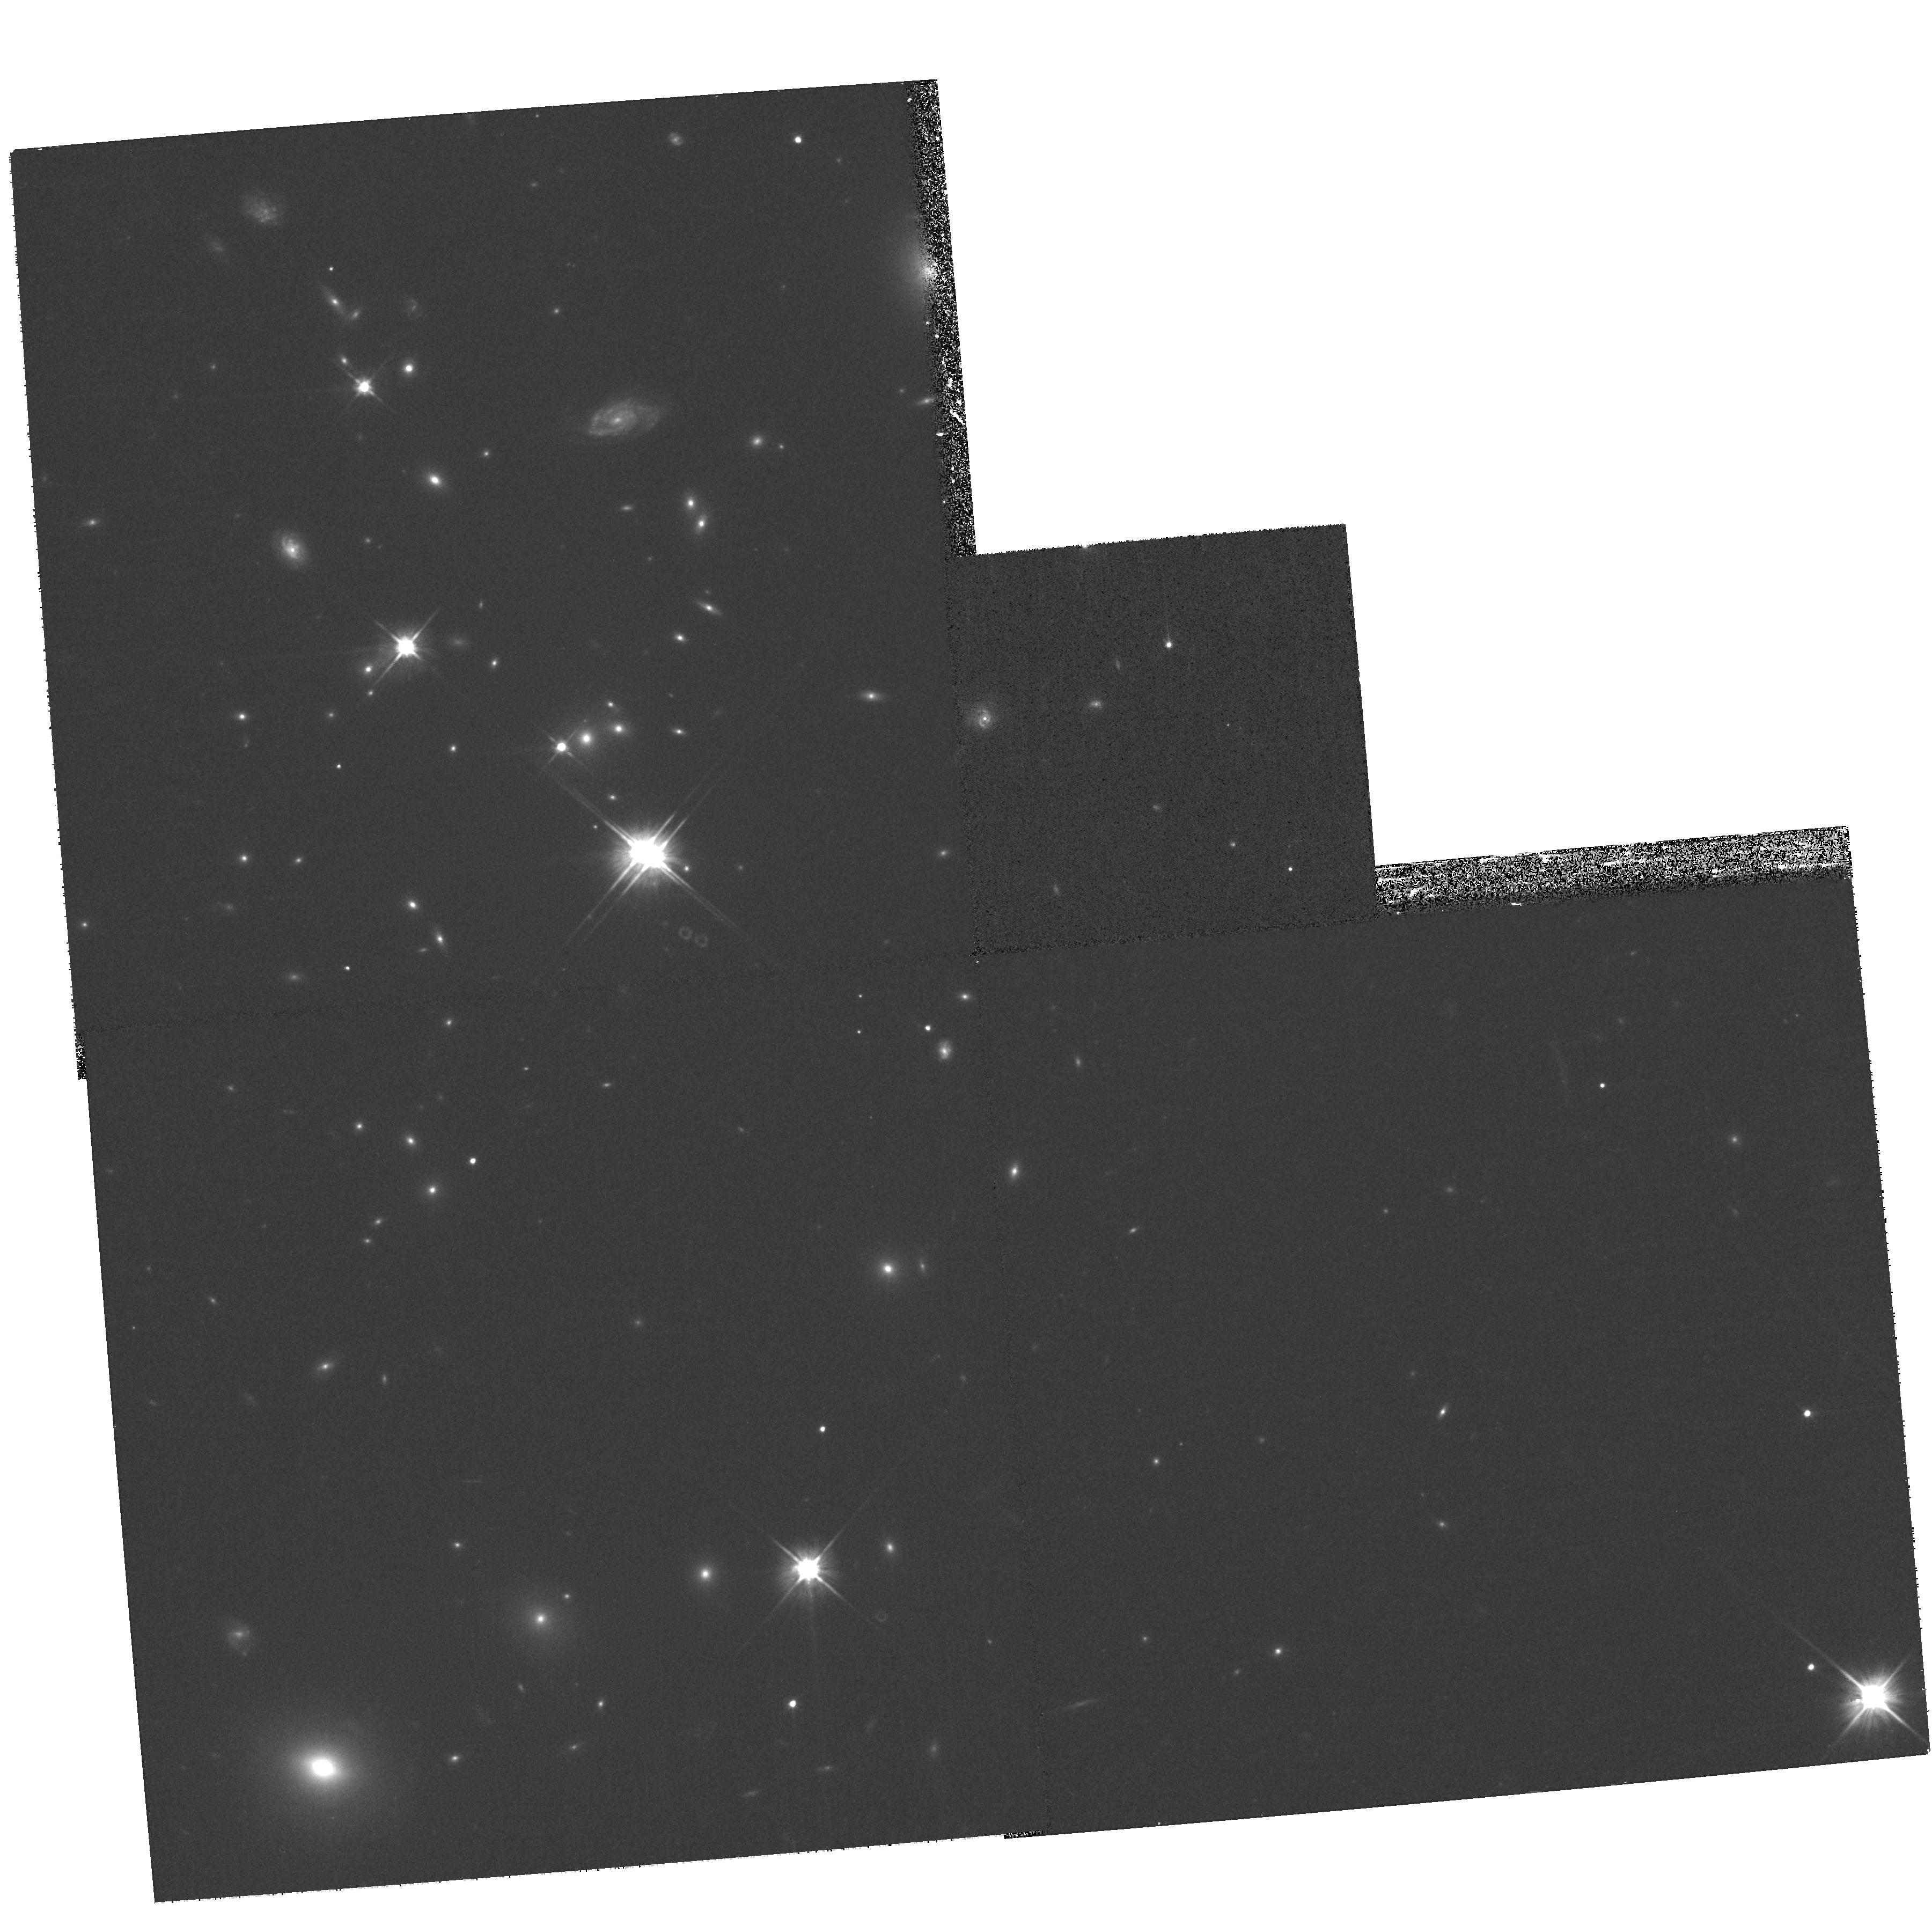
Target: MACSJ0529.7-3145
Instrument: WFPC2/PC
Filter: F606W
Exposure: 20 min
Observation ID: hst_11103_29_wfpc2_pc_f606w_u9yt29

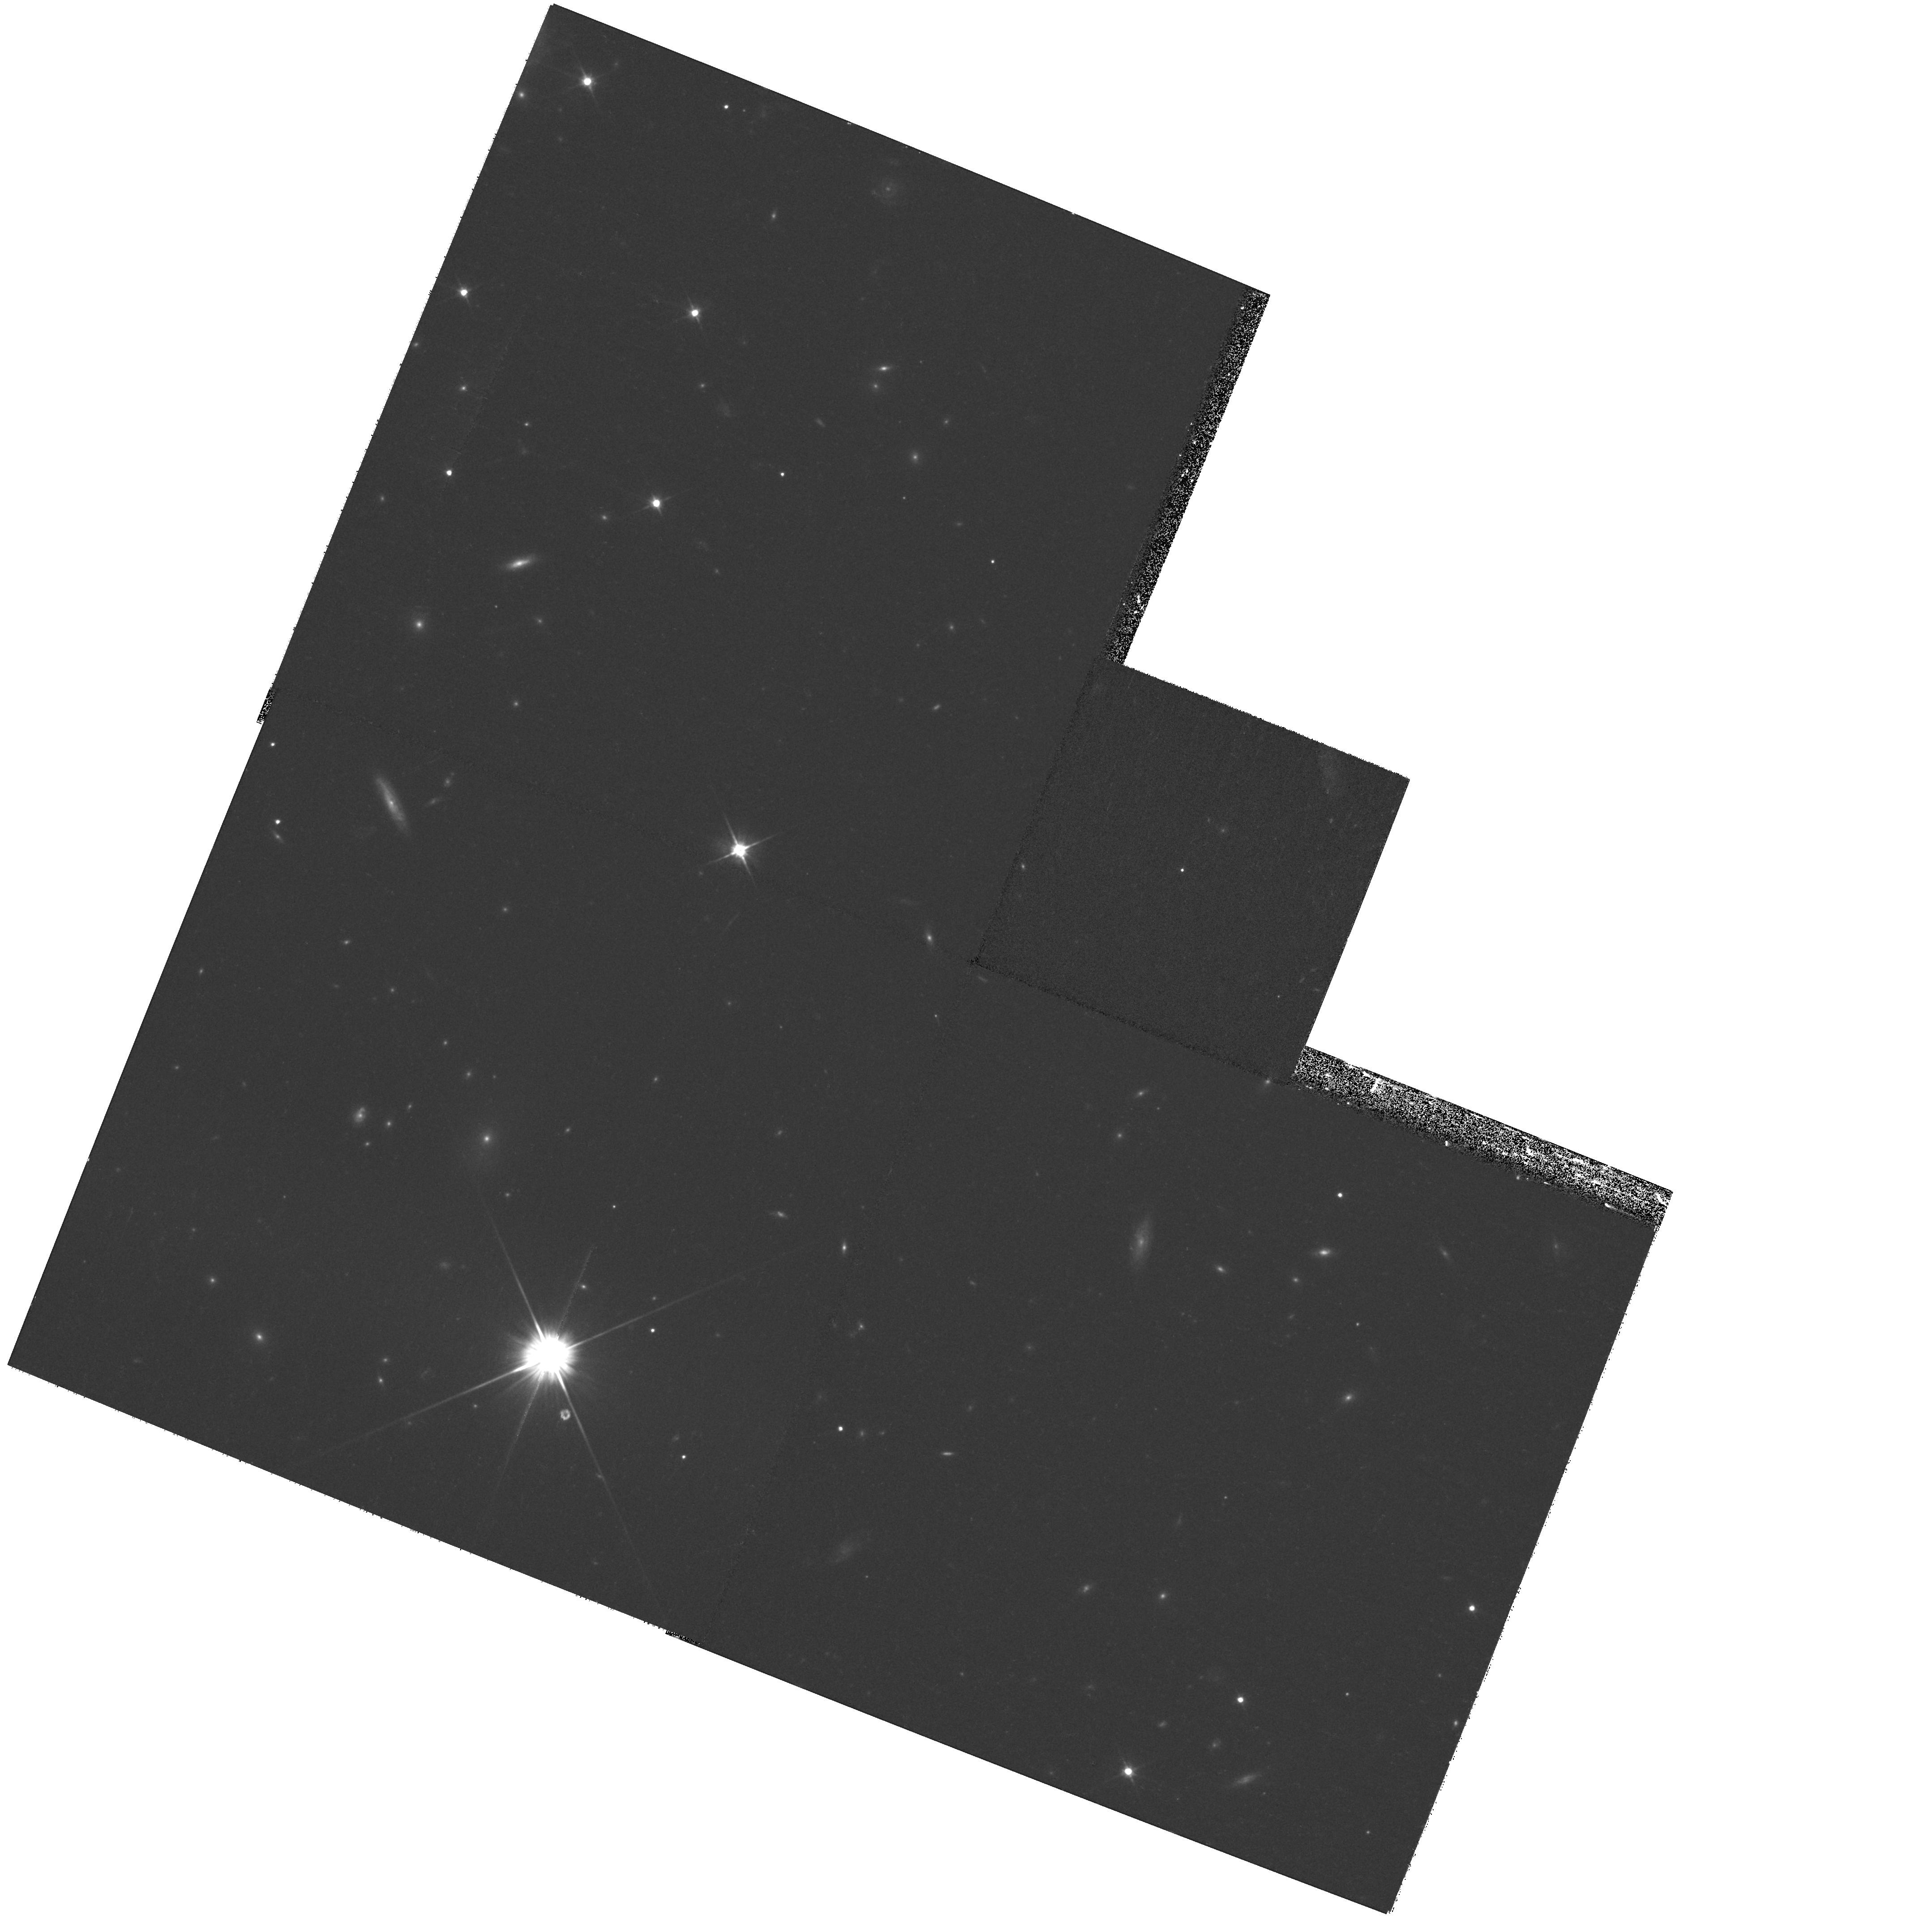
Target: MACSJ0455.2+0657
Instrument: WFPC2/PC
Filter: F606W
Exposure: 20 min
Observation ID: hst_11103_27_wfpc2_pc_f606w_u9yt27

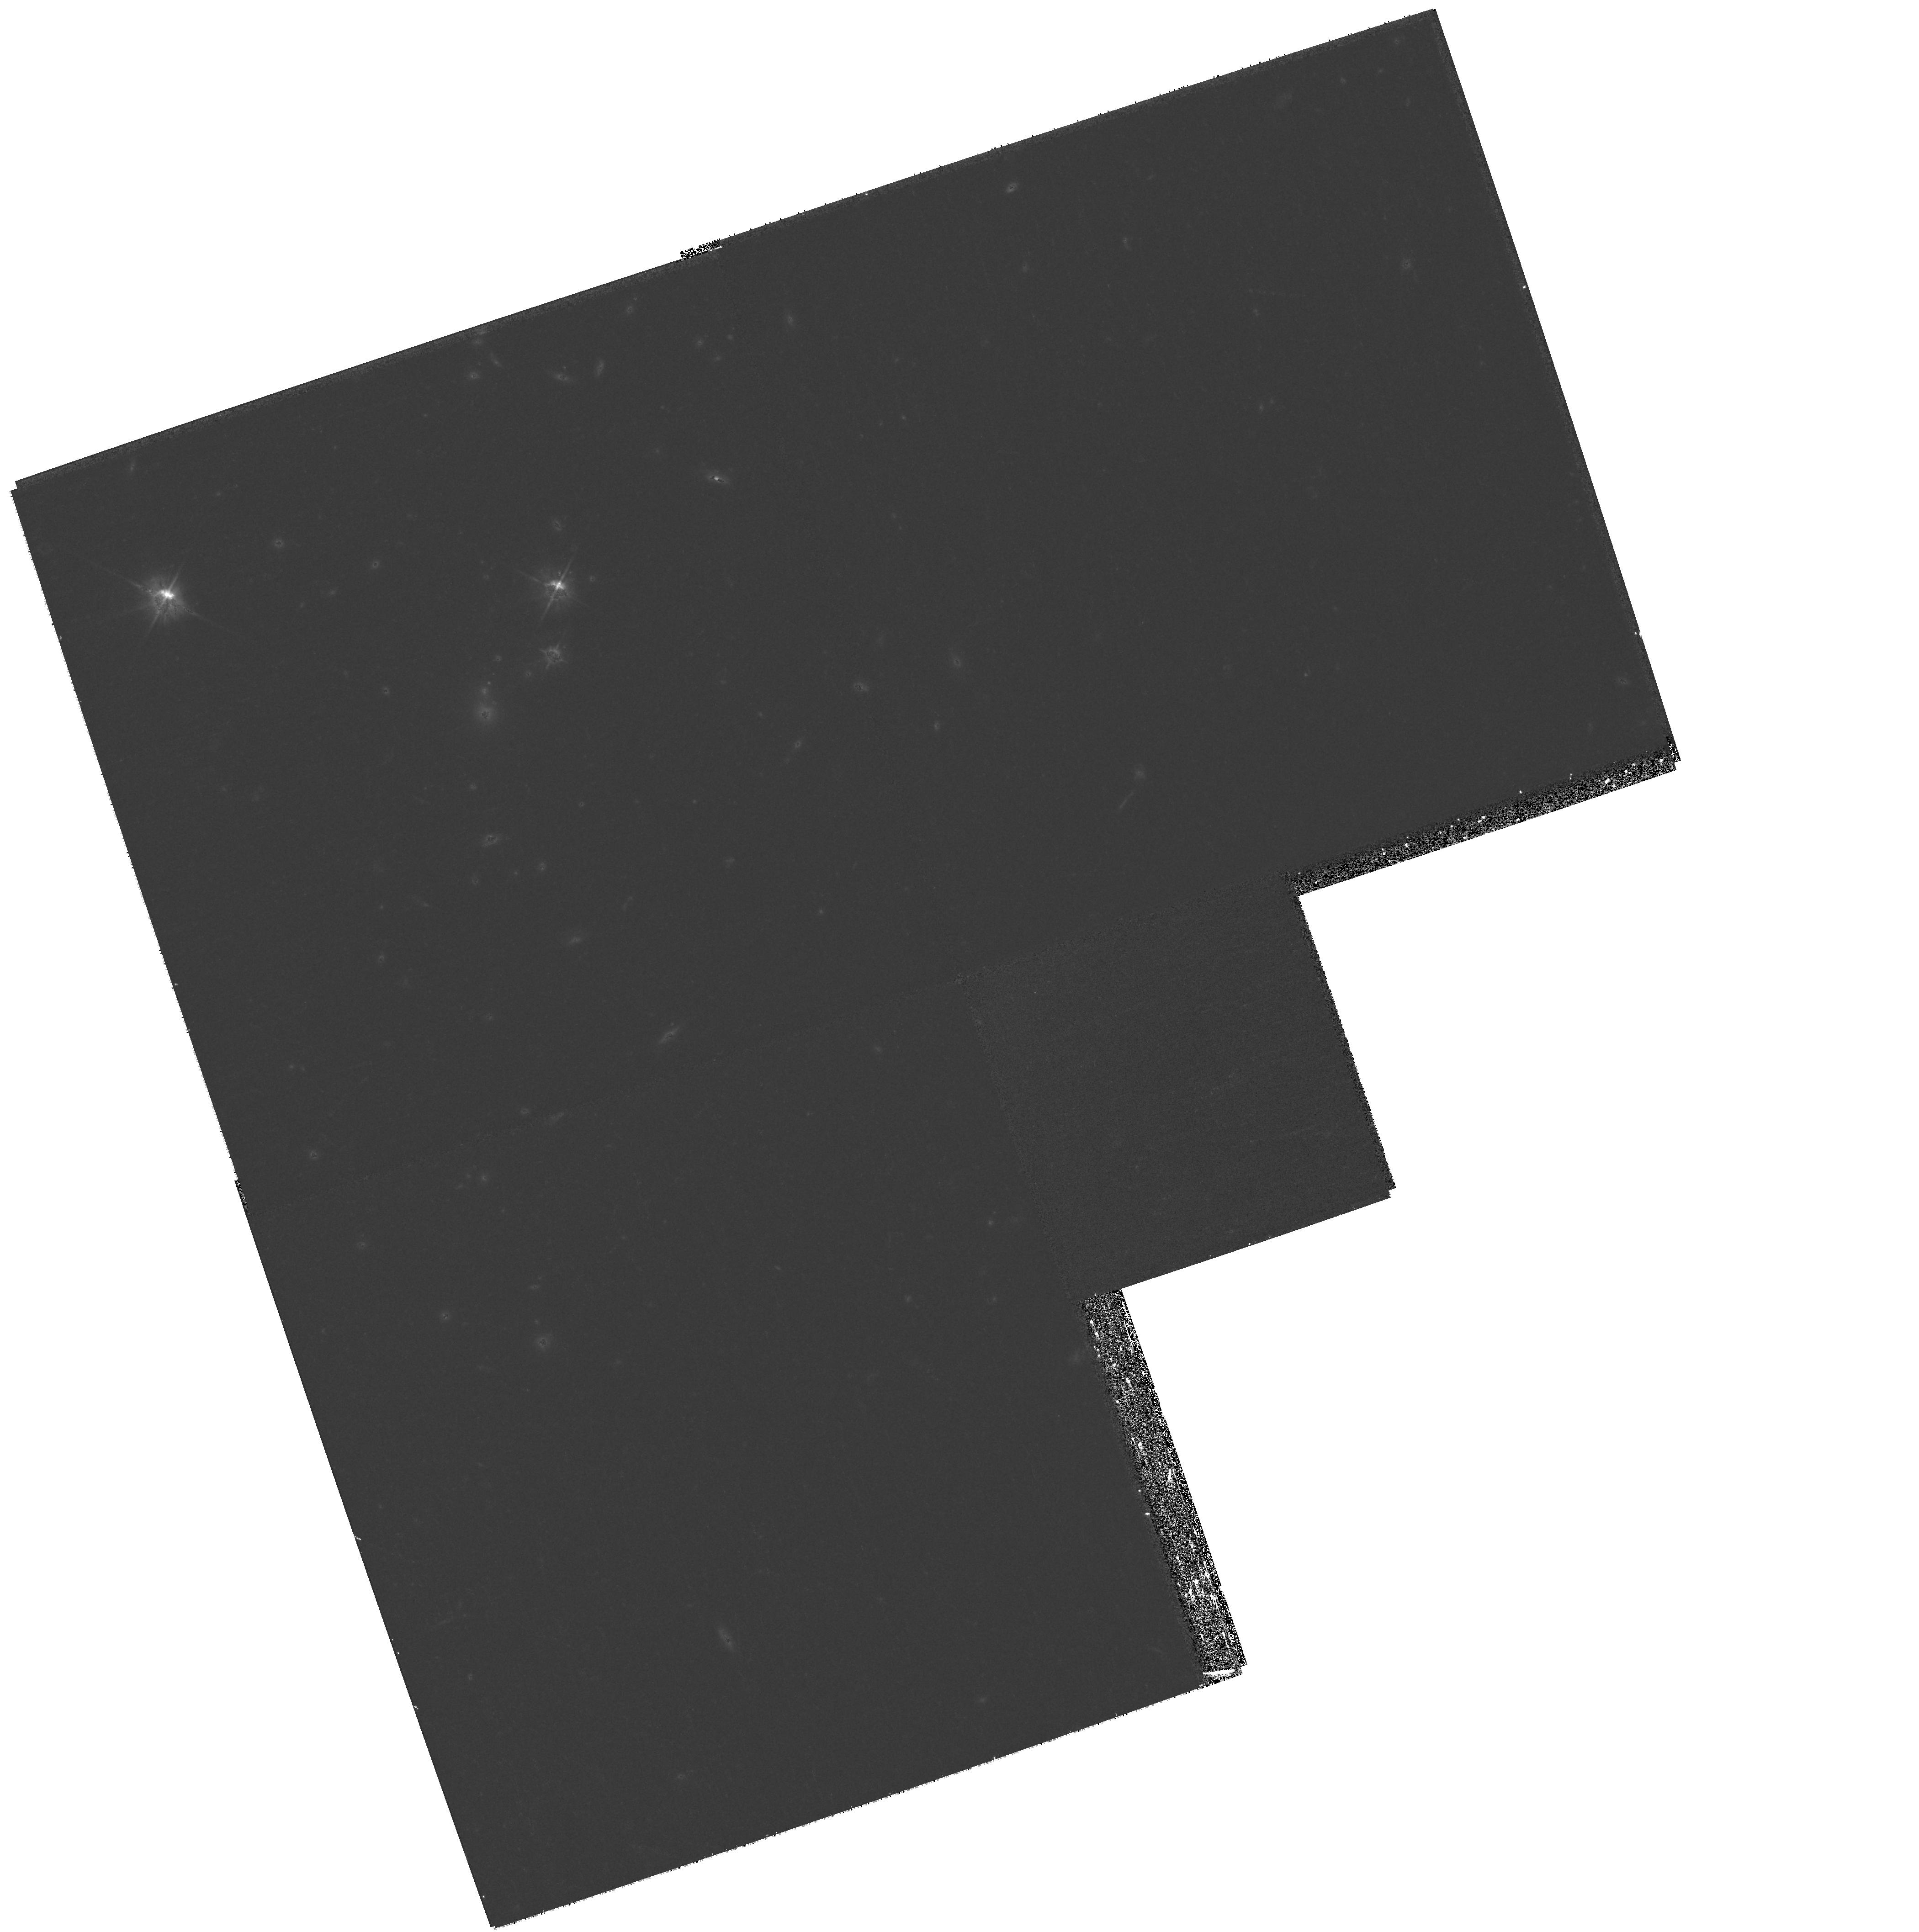
Target: MACSJ1427.2+4407
Instrument: WFPC2/PC
Filter: F606W
Exposure: 20 min
Observation ID: hst_11103_51_wfpc2_pc_f606w_u9yt51

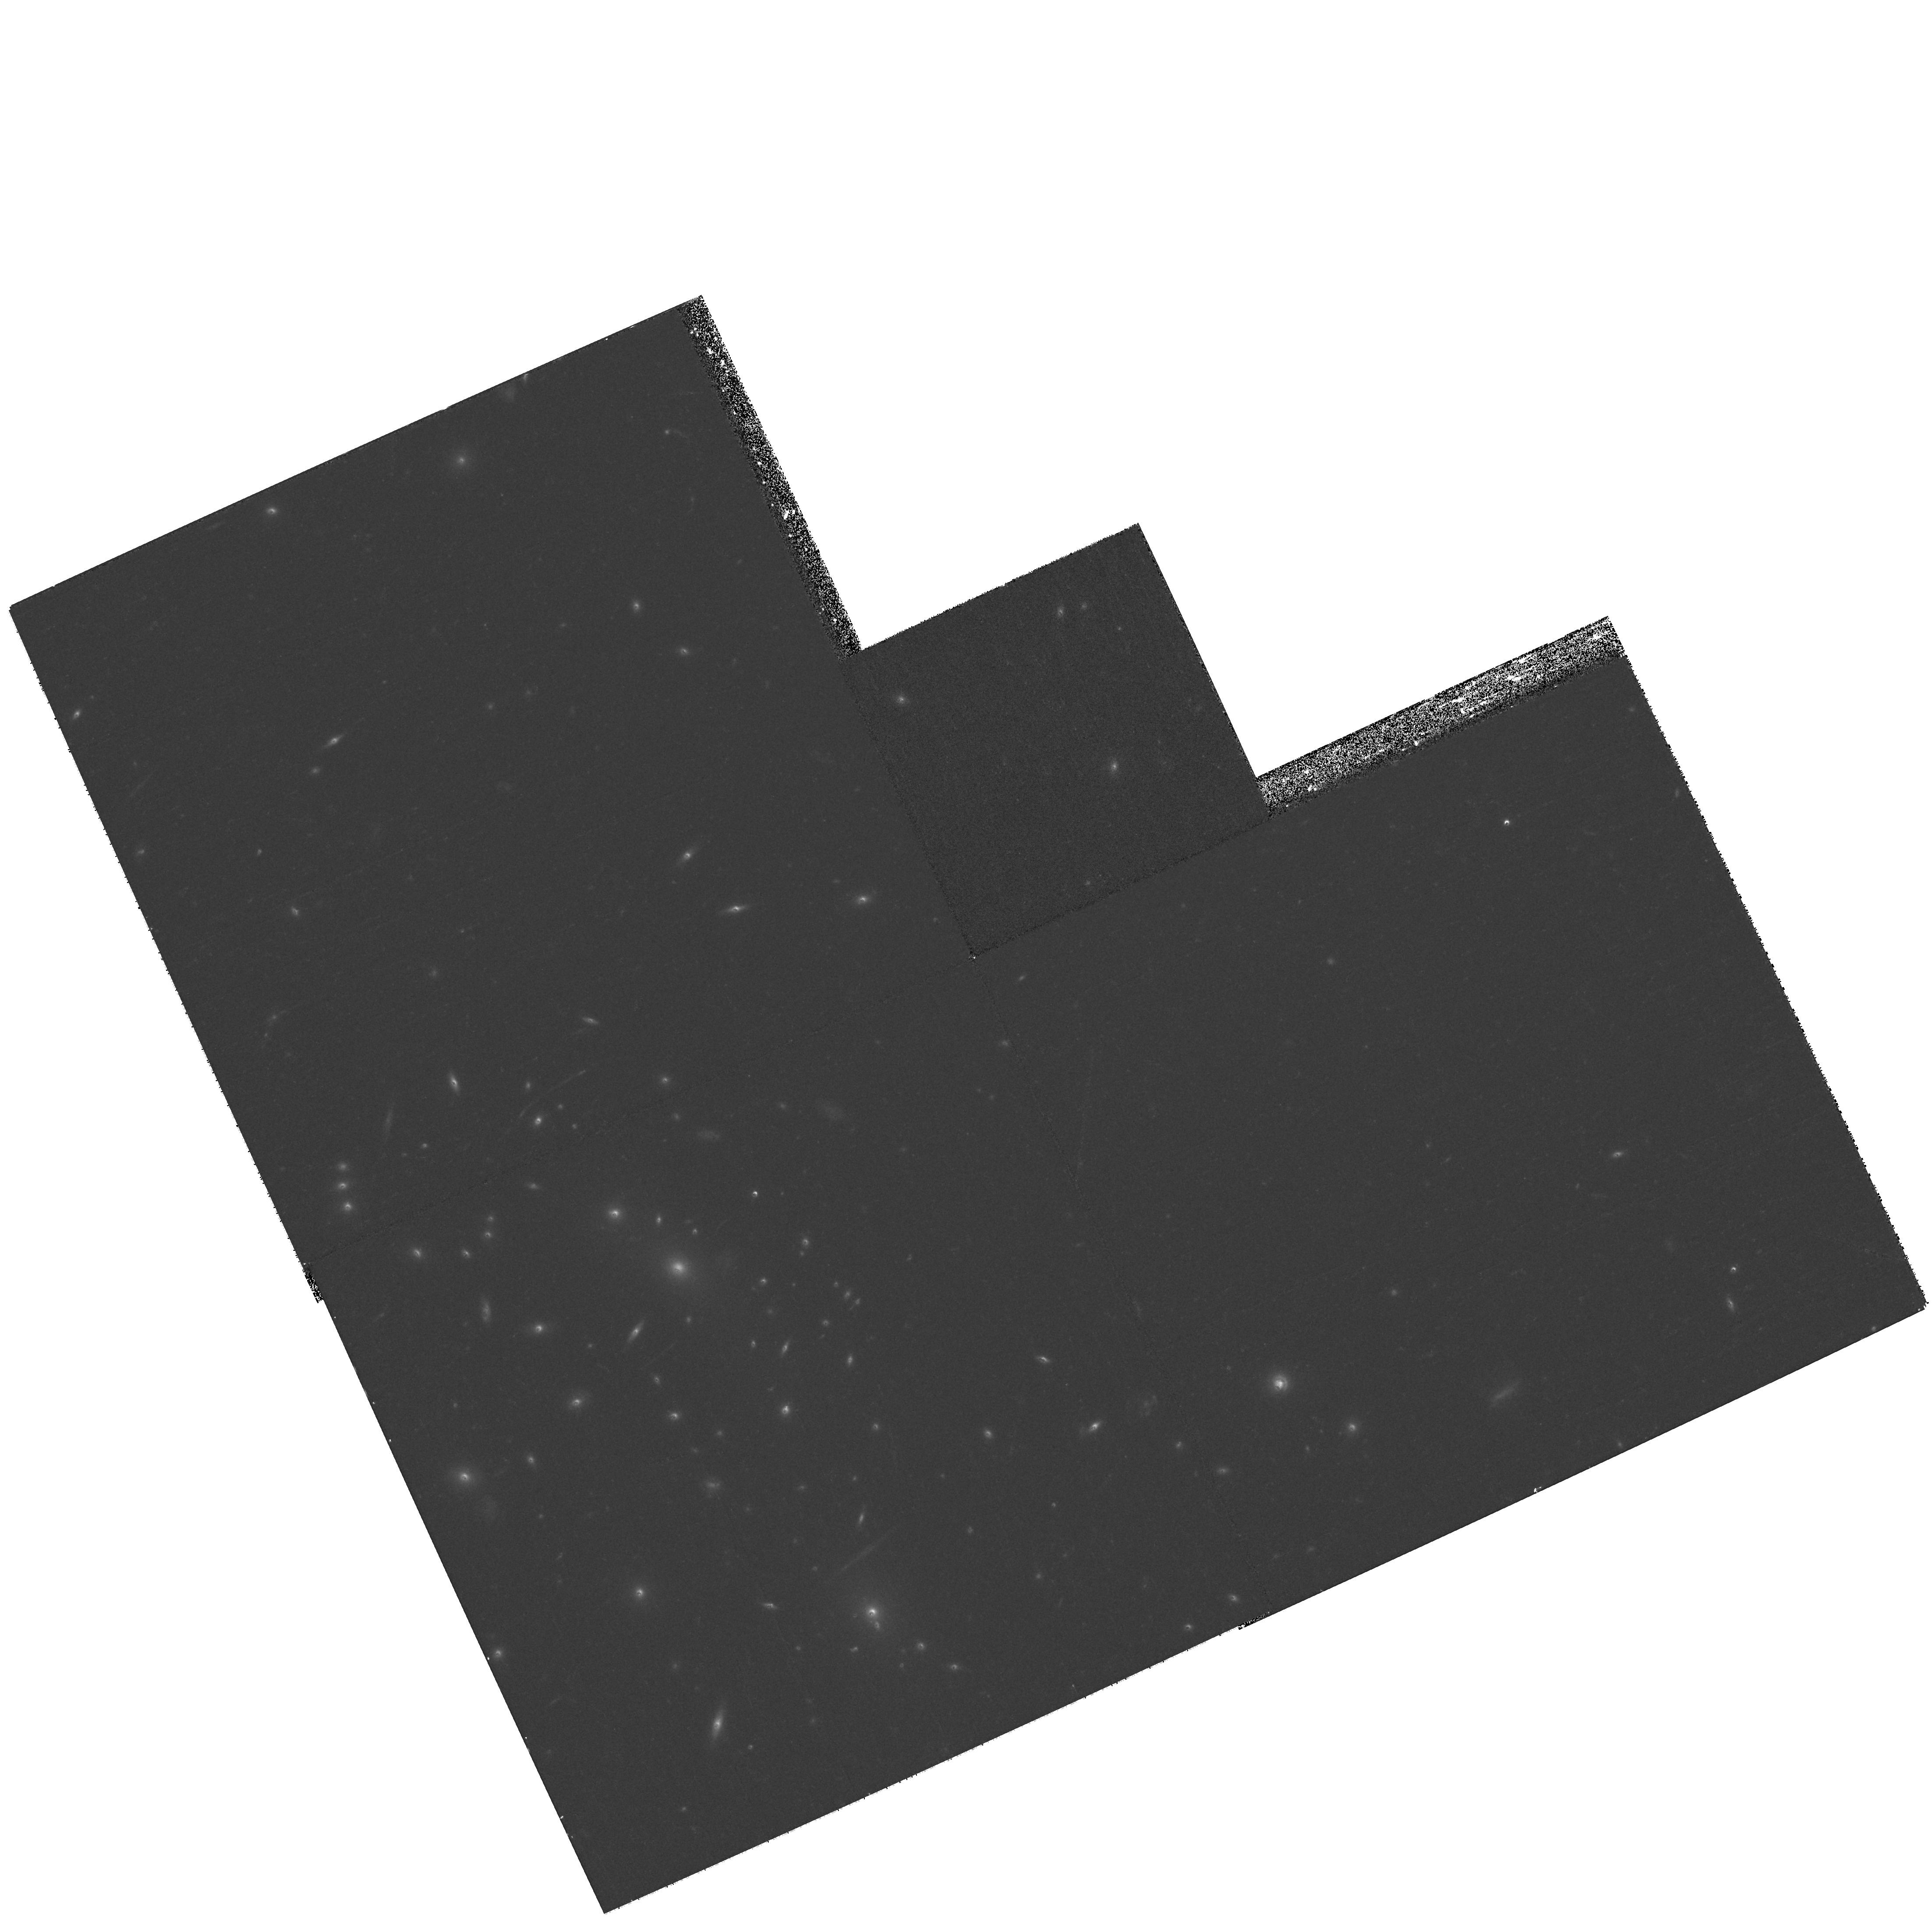
Target: MACSJ0416.1-2403
Instrument: WFPC2/PC
Filter: F606W
Exposure: 20 min
Observation ID: hst_11103_23_wfpc2_pc_f606w_u9yt23

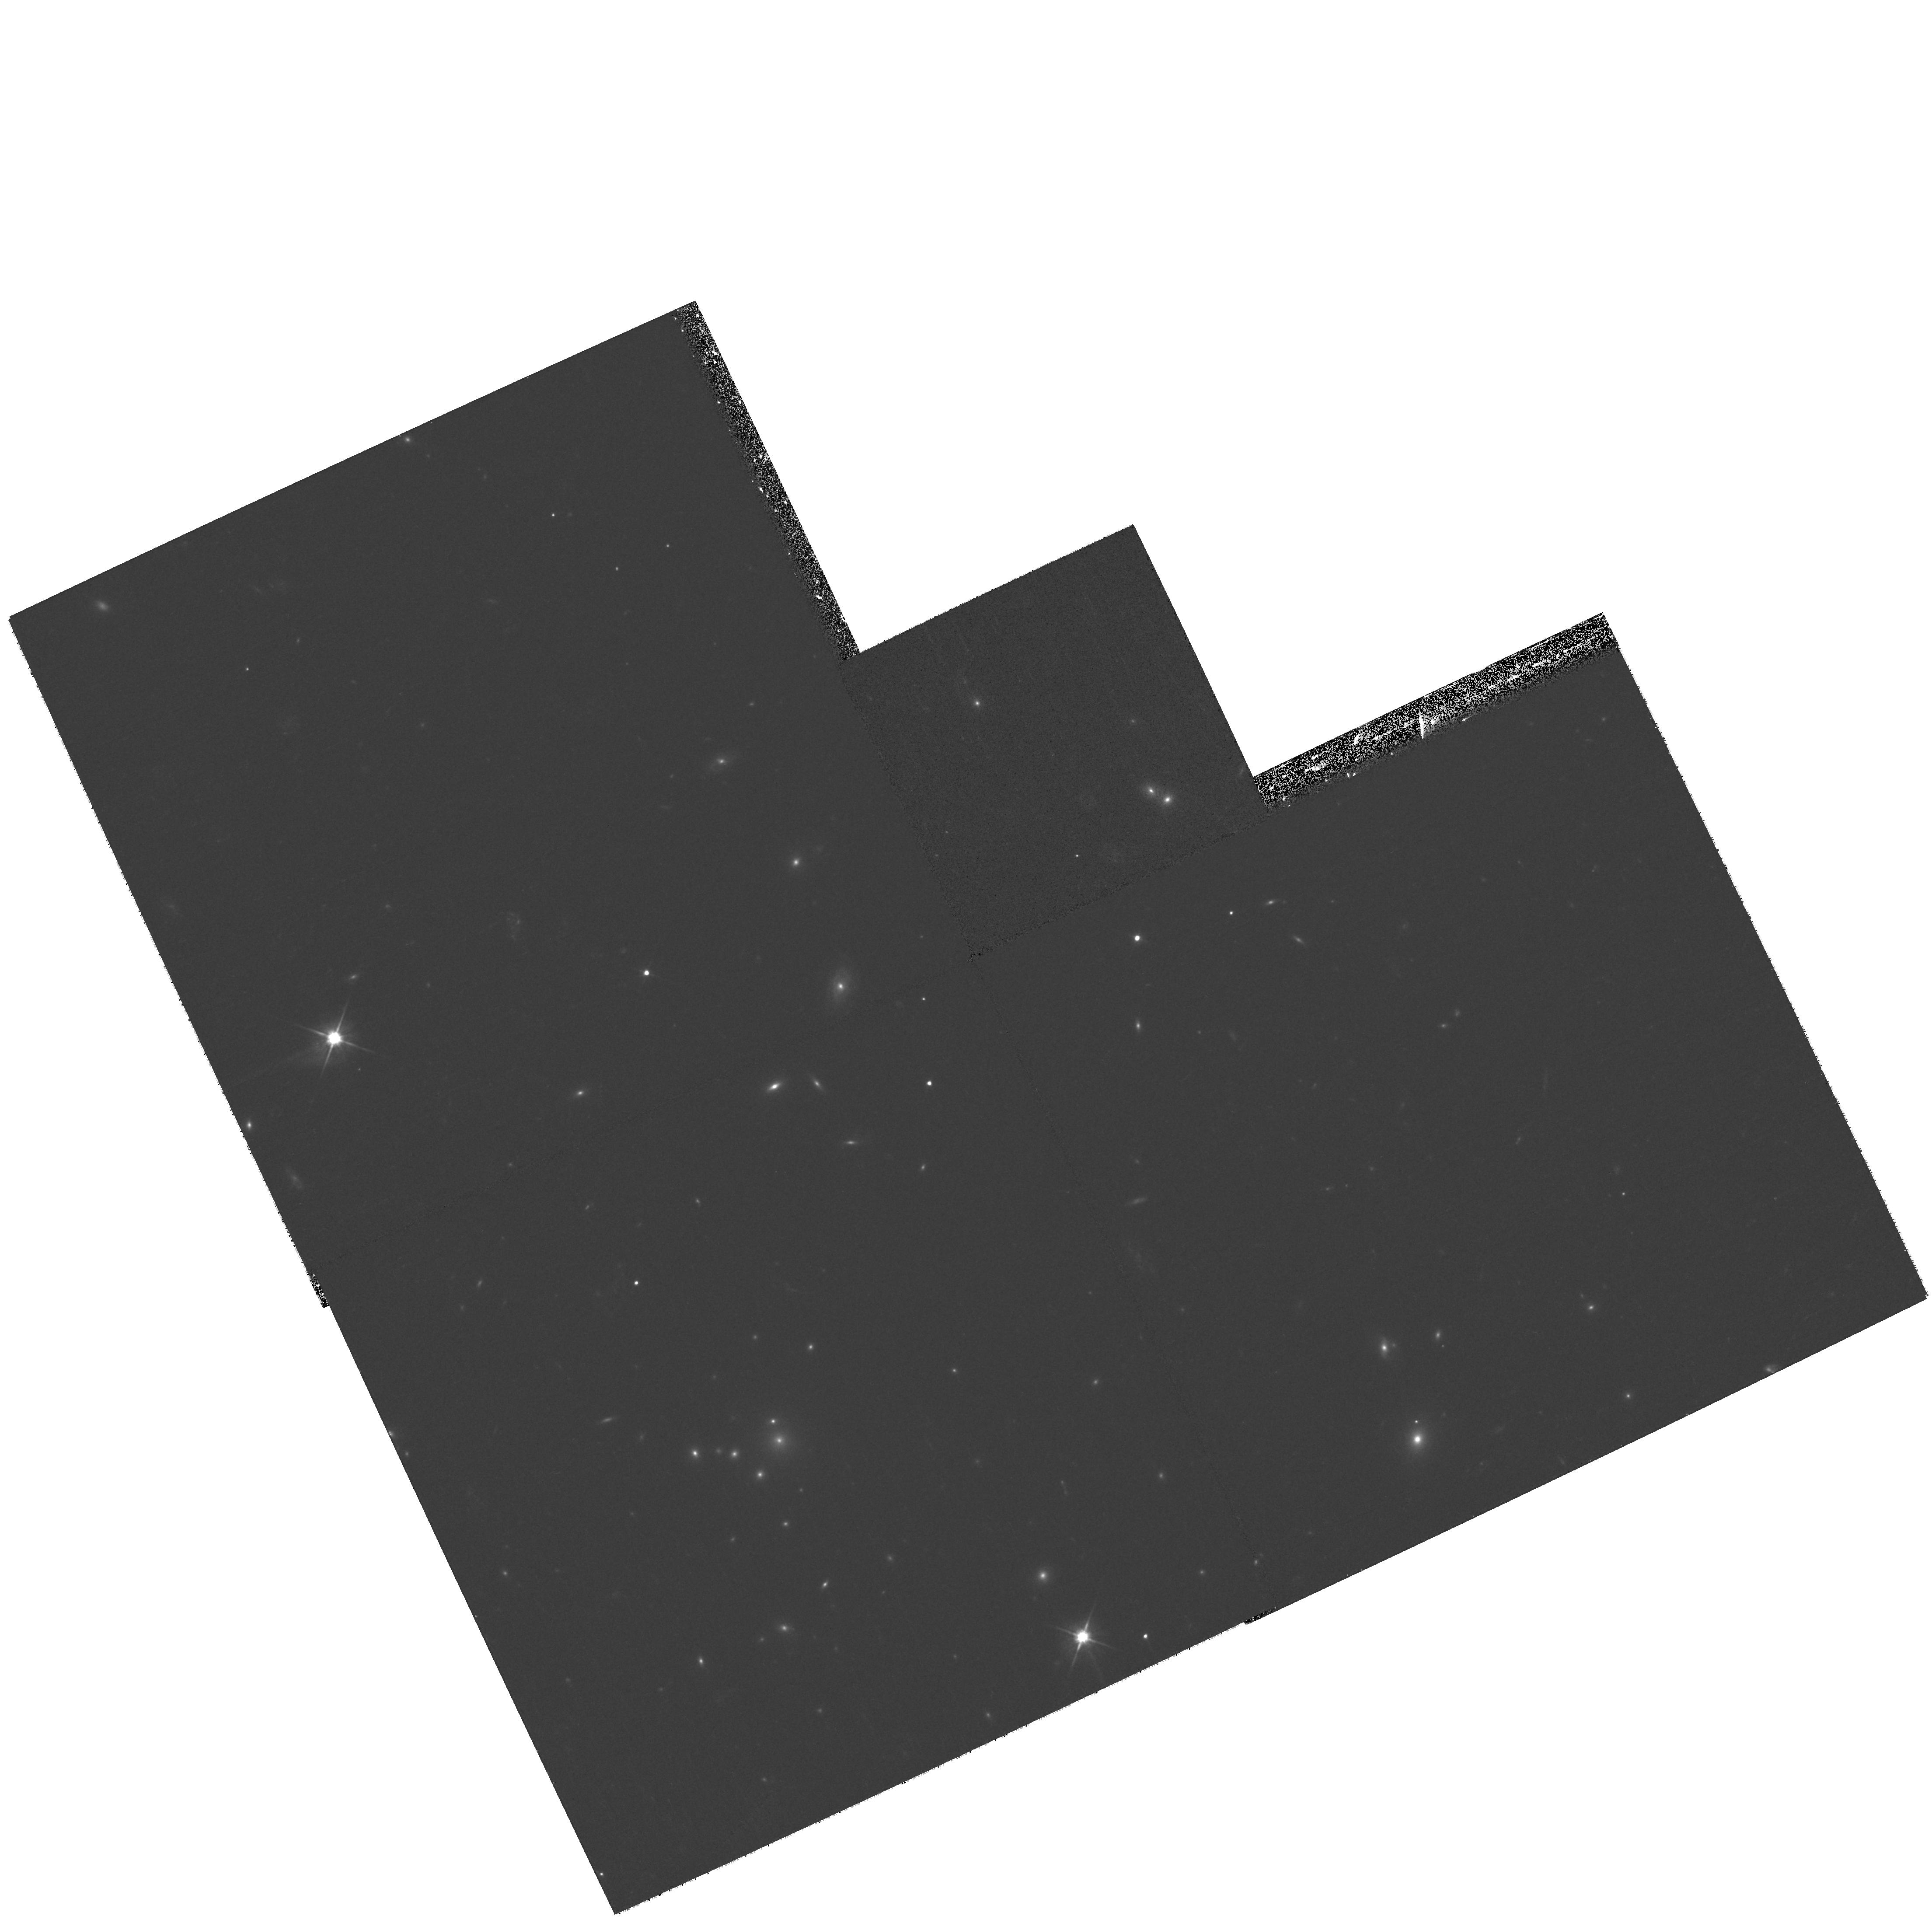
Target: MACSJ0449.3-2848
Instrument: WFPC2/PC
Filter: F606W
Exposure: 20 min
Observation ID: hst_11103_26_wfpc2_pc_f606w_u9yt26

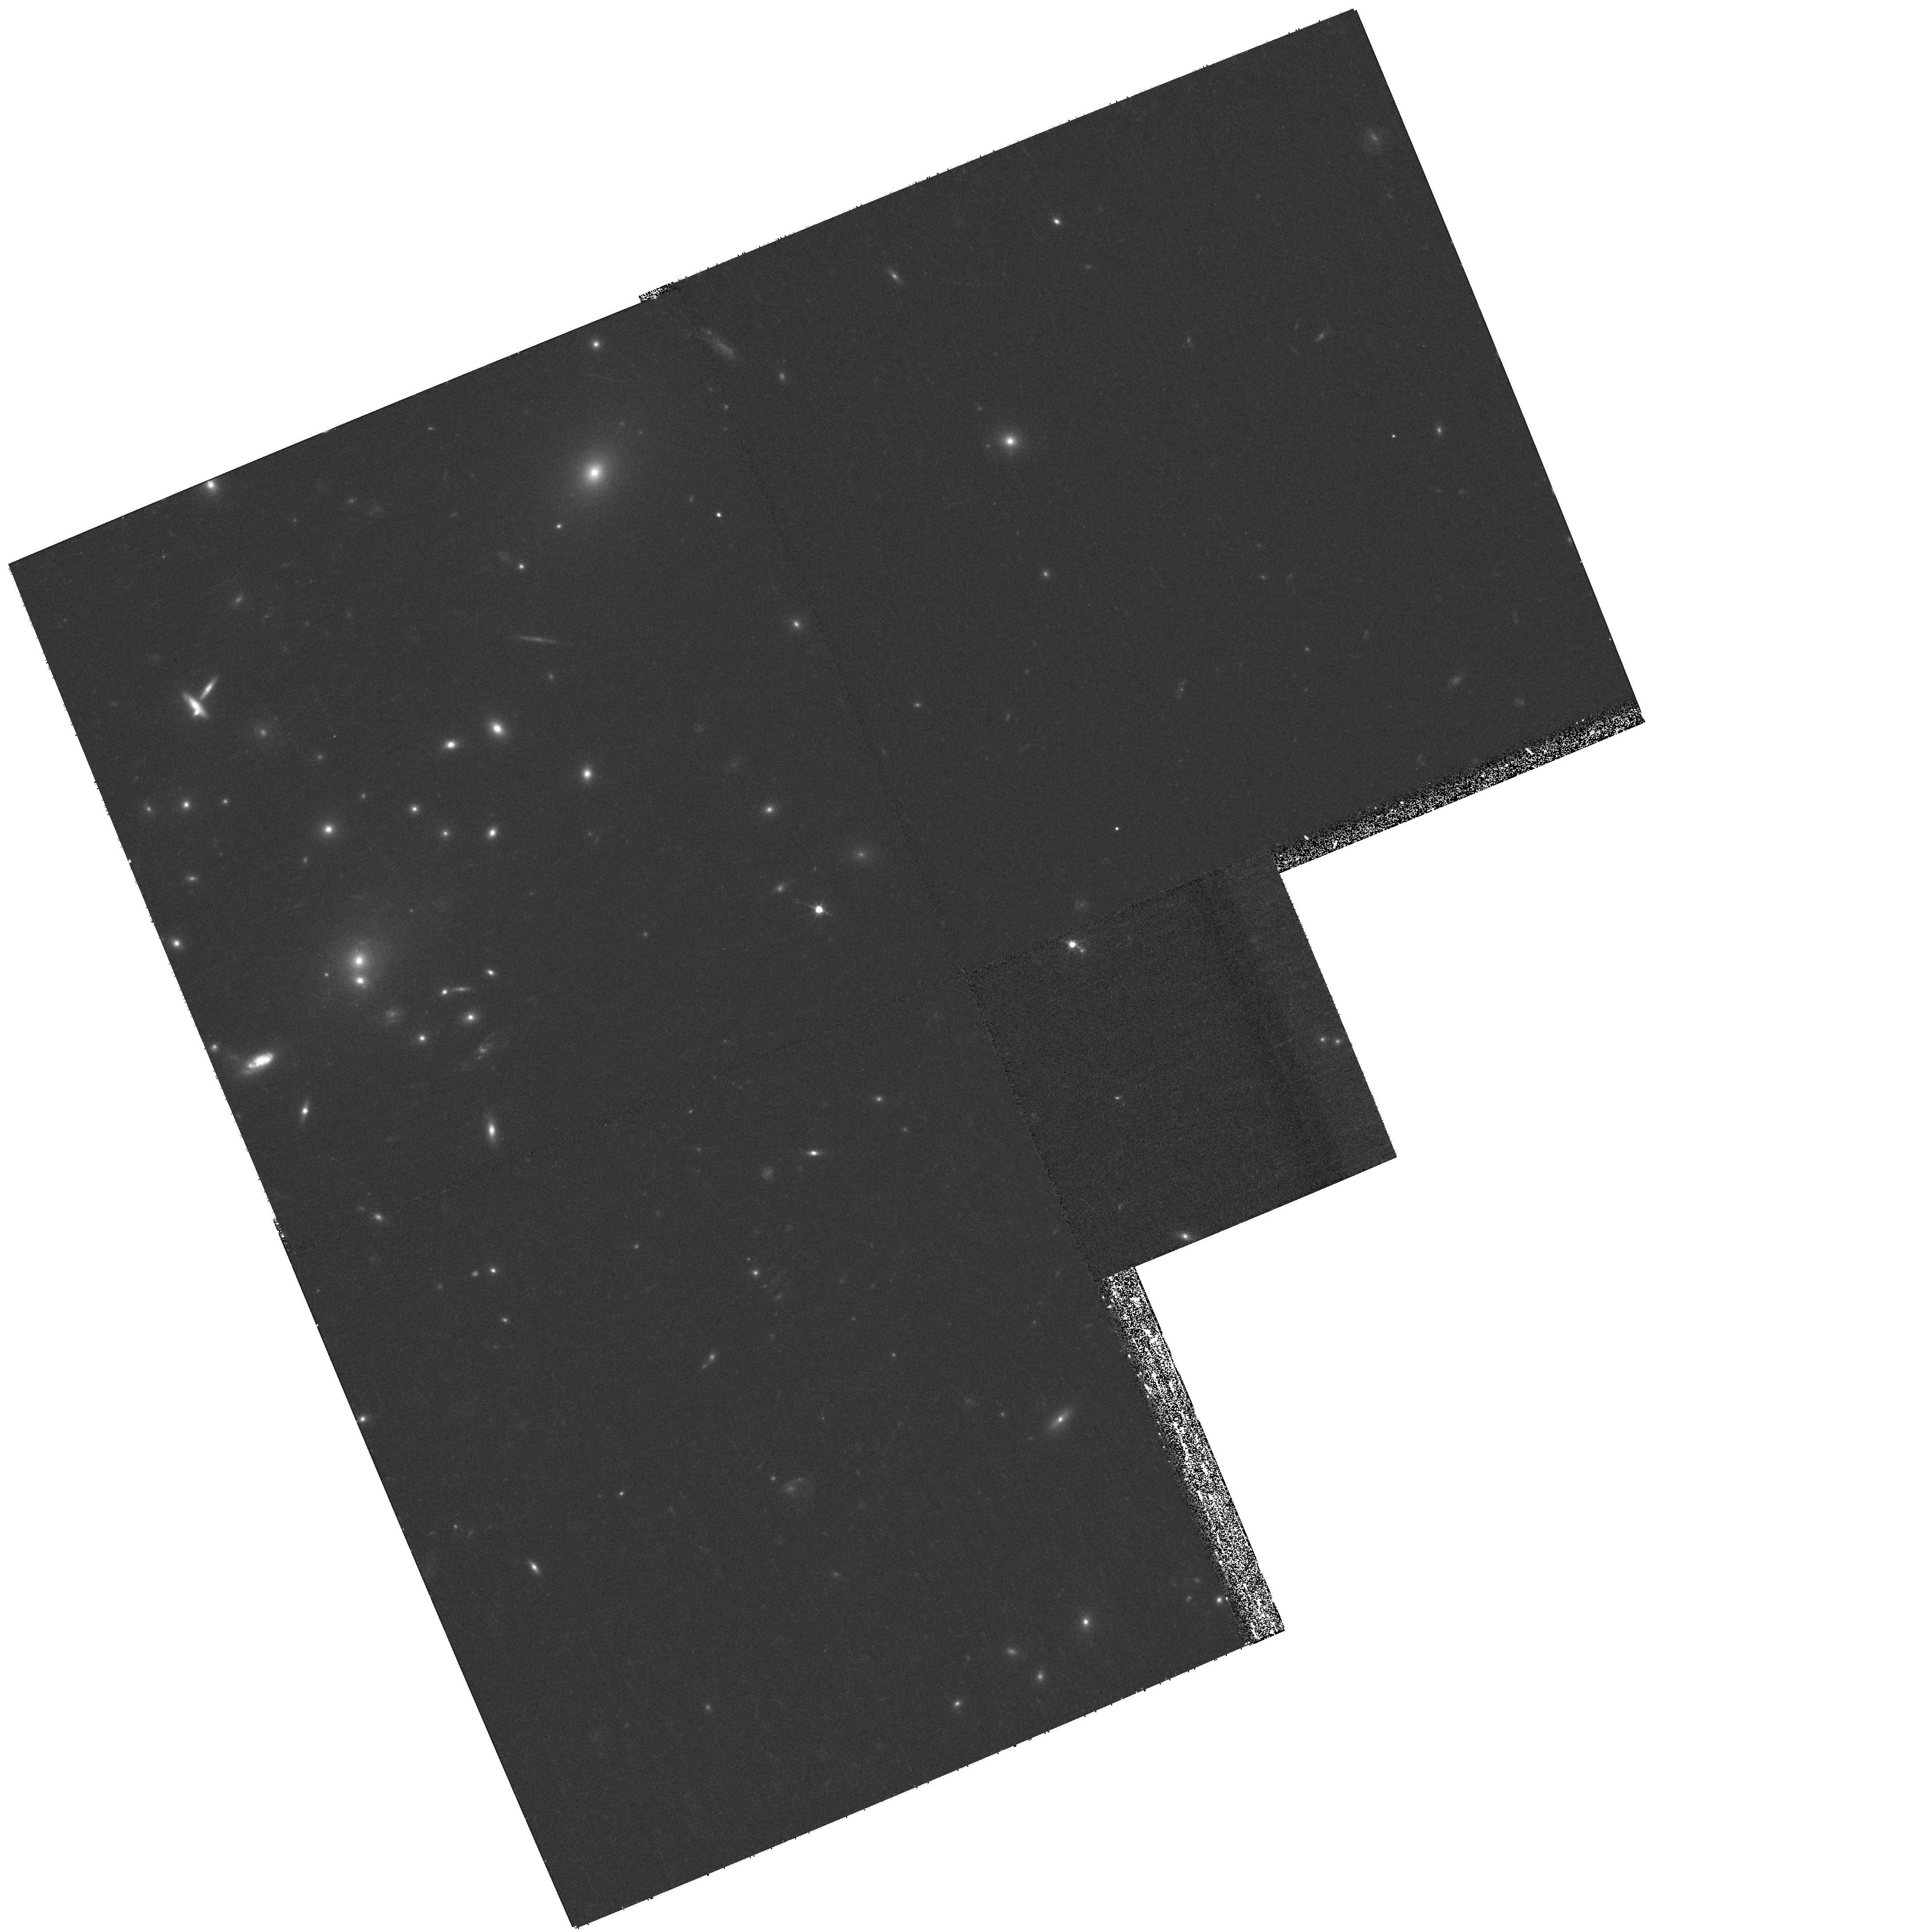
Target: MACSJ1218.4+4012
Instrument: WFPC2/PC
Filter: F606W
Exposure: 20 min
Observation ID: hst_11103_42_wfpc2_pc_f606w_u9yt42

A Snapshot Survey of The Most Massive Clusters of Galaxies (PI: Ebeling, Harald)

We propose the continuation of our highly successful SNAPshot survey of a sample of 125 very X-ray luminous clusters in the redshift range 0.3-0.7. As demonstrated by the 25 snapshots obtained so far in Cycle14 and Cycle15 these systems frequently exhibit strong gravitational lensing as well as spectacular examples of violent galaxy interactions. The proposed observations will provide important constraints on the cluster mass distributions, the physical nature of galaxy-galaxy and galaxy-gas interactions in cluster cores, and a set of optically bright, lensed galaxies for further 8-10m spectroscopy. All of our primary science goals require only the detection and characterisation of high-surface-brightness features and are thus achievable even at the reduced sensitivity of WFPC2. Because of their high redshift and thus compact angular scale our target clusters are less adversely affected by the smaller field of view of WFPC2 than more nearby systems. Acknowledging the broad community interest in this sample we waive our data rights for these observations. Due to a clerical error at STScI our approved Cycle15 SNAP program was barred from execution for 3 months and only 6 observations have been performed to date - reinstating this SNAP at Cycle16 priority is of paramount importance to reach meaningful statistics.